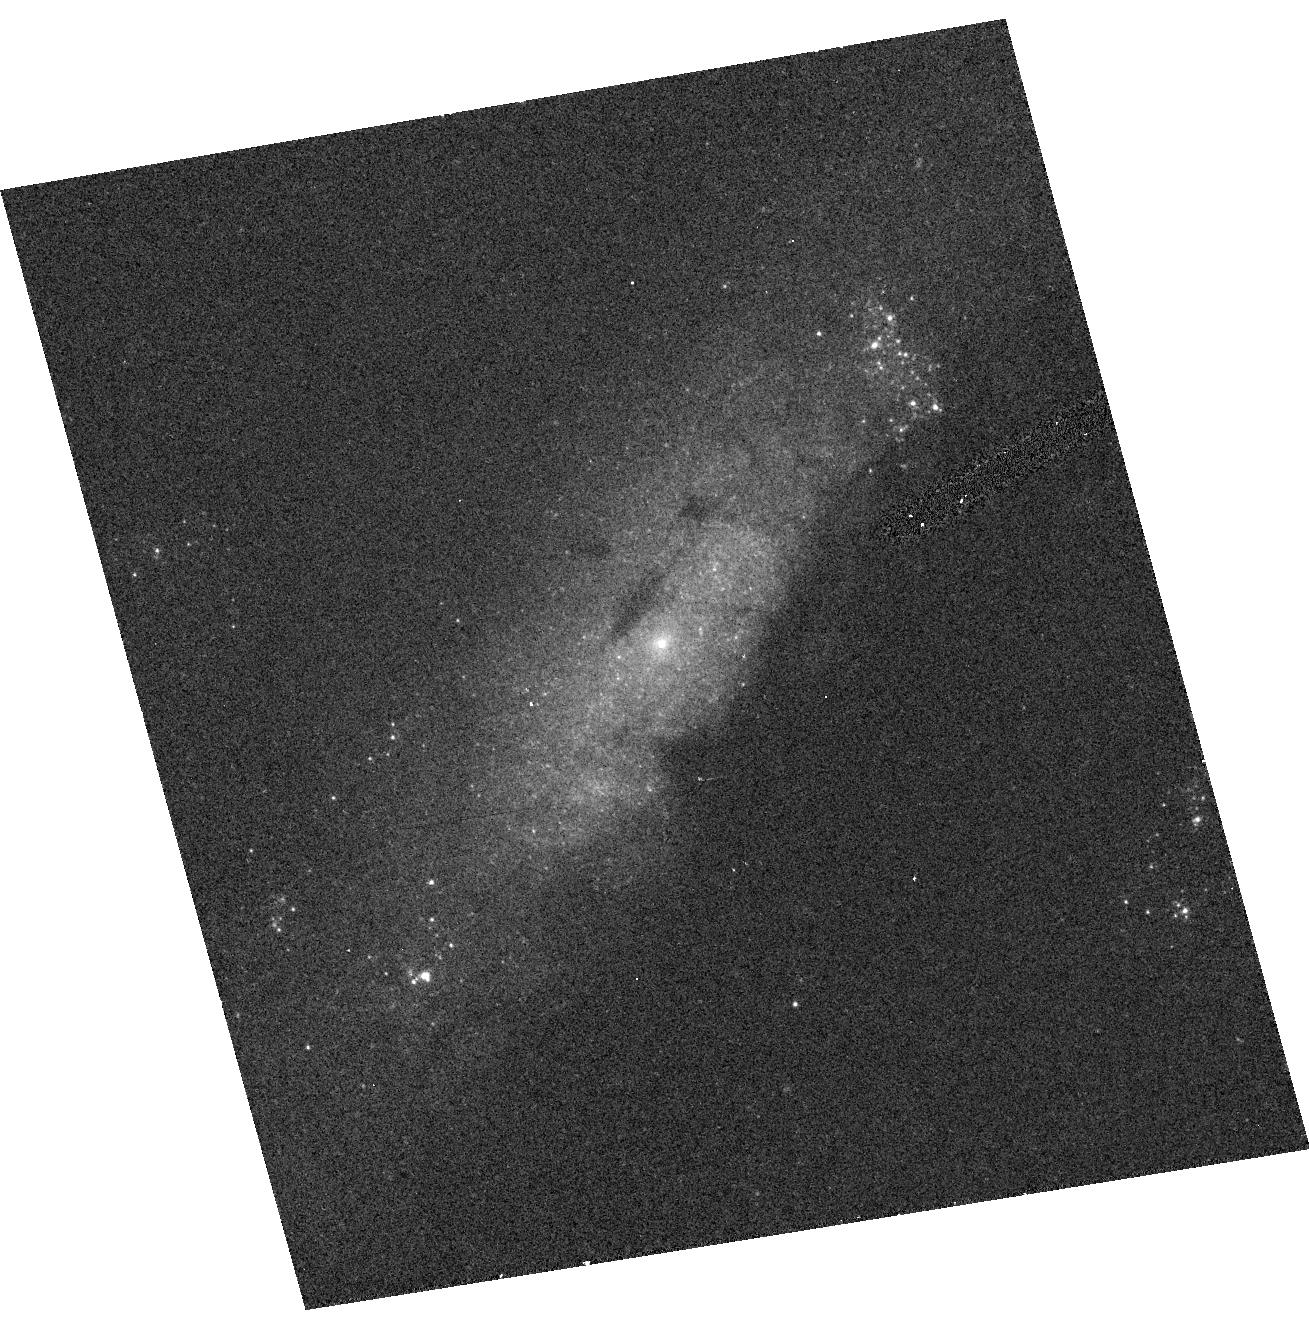
Target: NGC4258. Instrument: ACS/HRC. Filter: F330W. Exposure: 5 min. Observation ID: hst_9454_09_acs_hrc_f330w_j8ff09

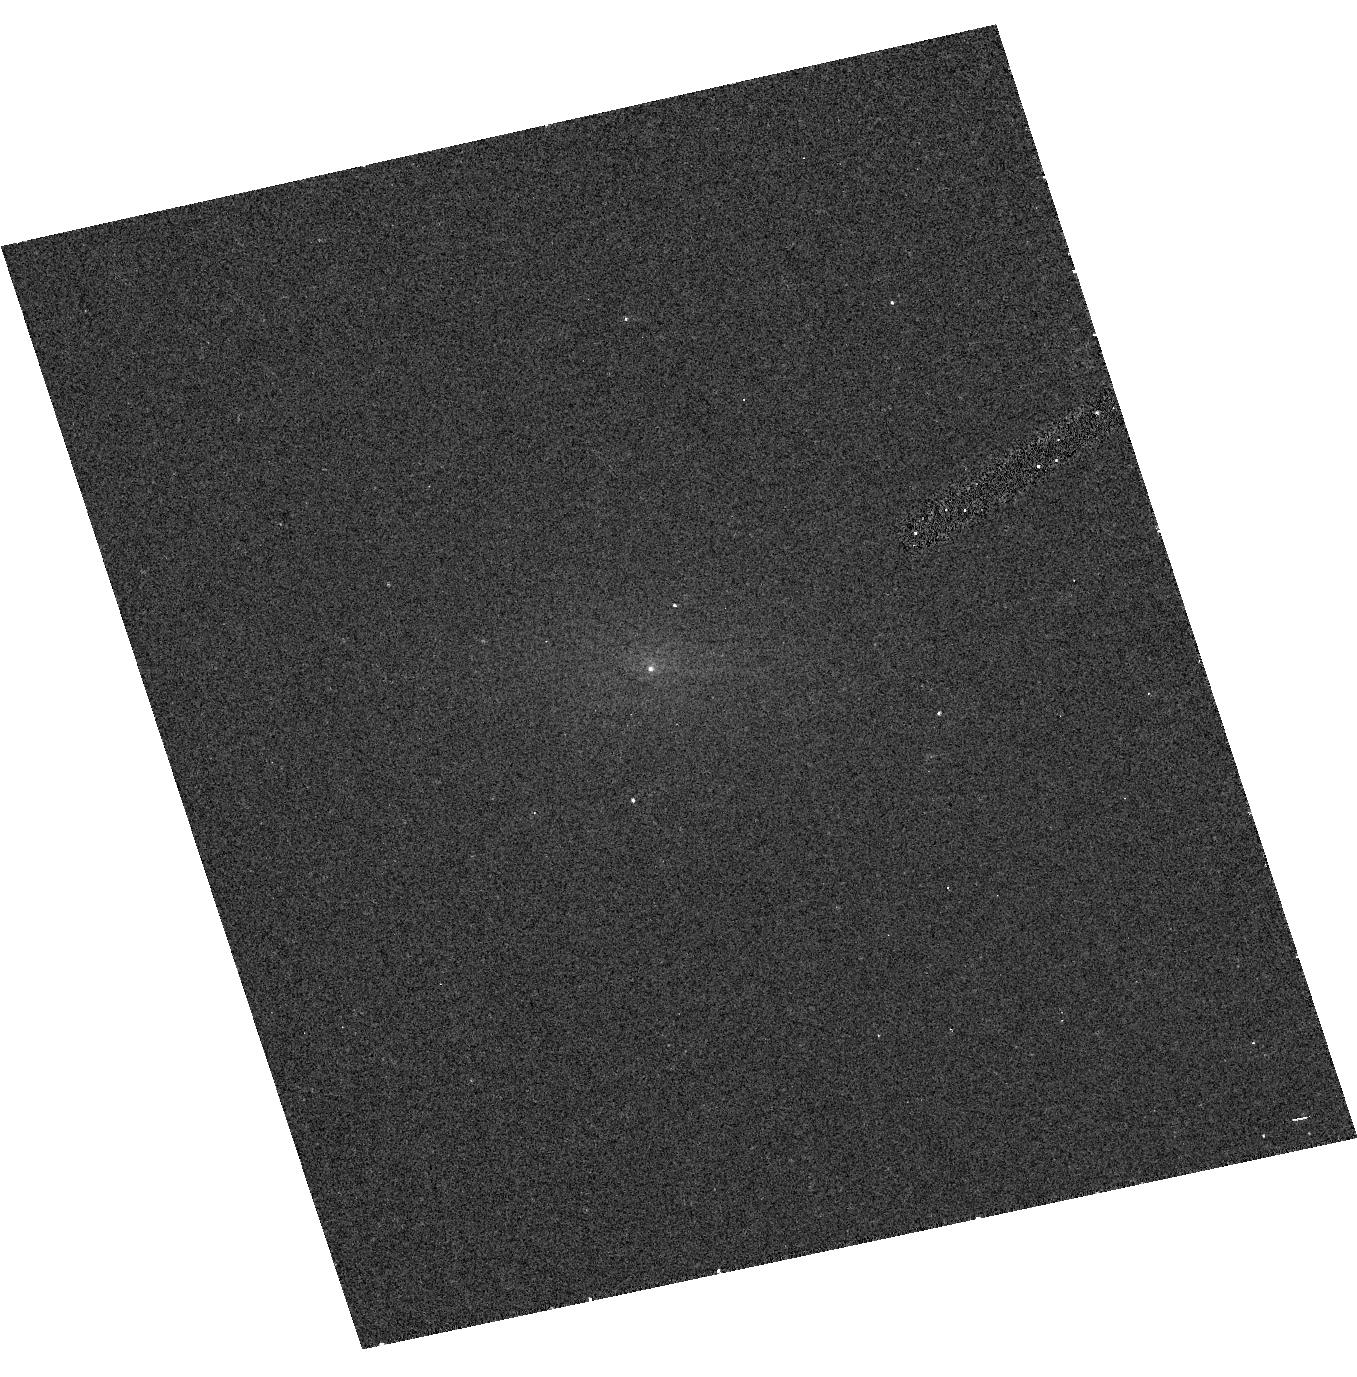
Target: NGC4594. Instrument: ACS/HRC. Filter: F250W. Exposure: 5 min. Observation ID: hst_9454_31_acs_hrc_f250w_j8ff31

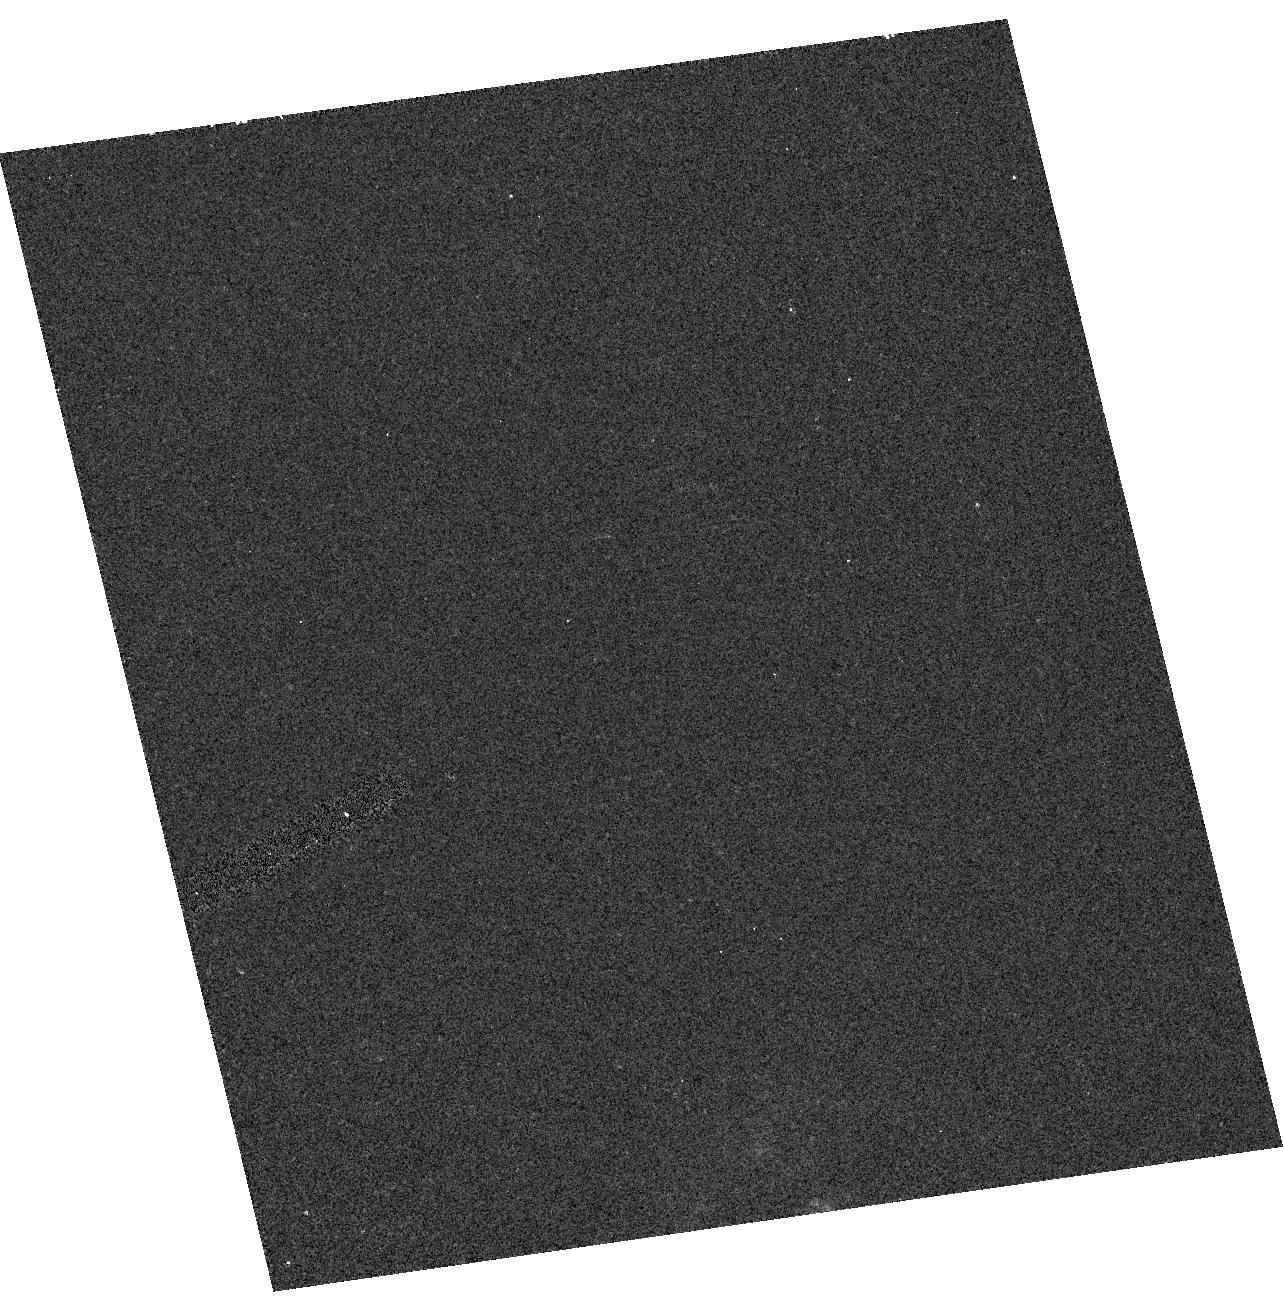
Target: NGC3642. Instrument: ACS/HRC. Filter: F250W. Exposure: 5 min. Observation ID: hst_9454_23_acs_hrc_f250w_j8ff23

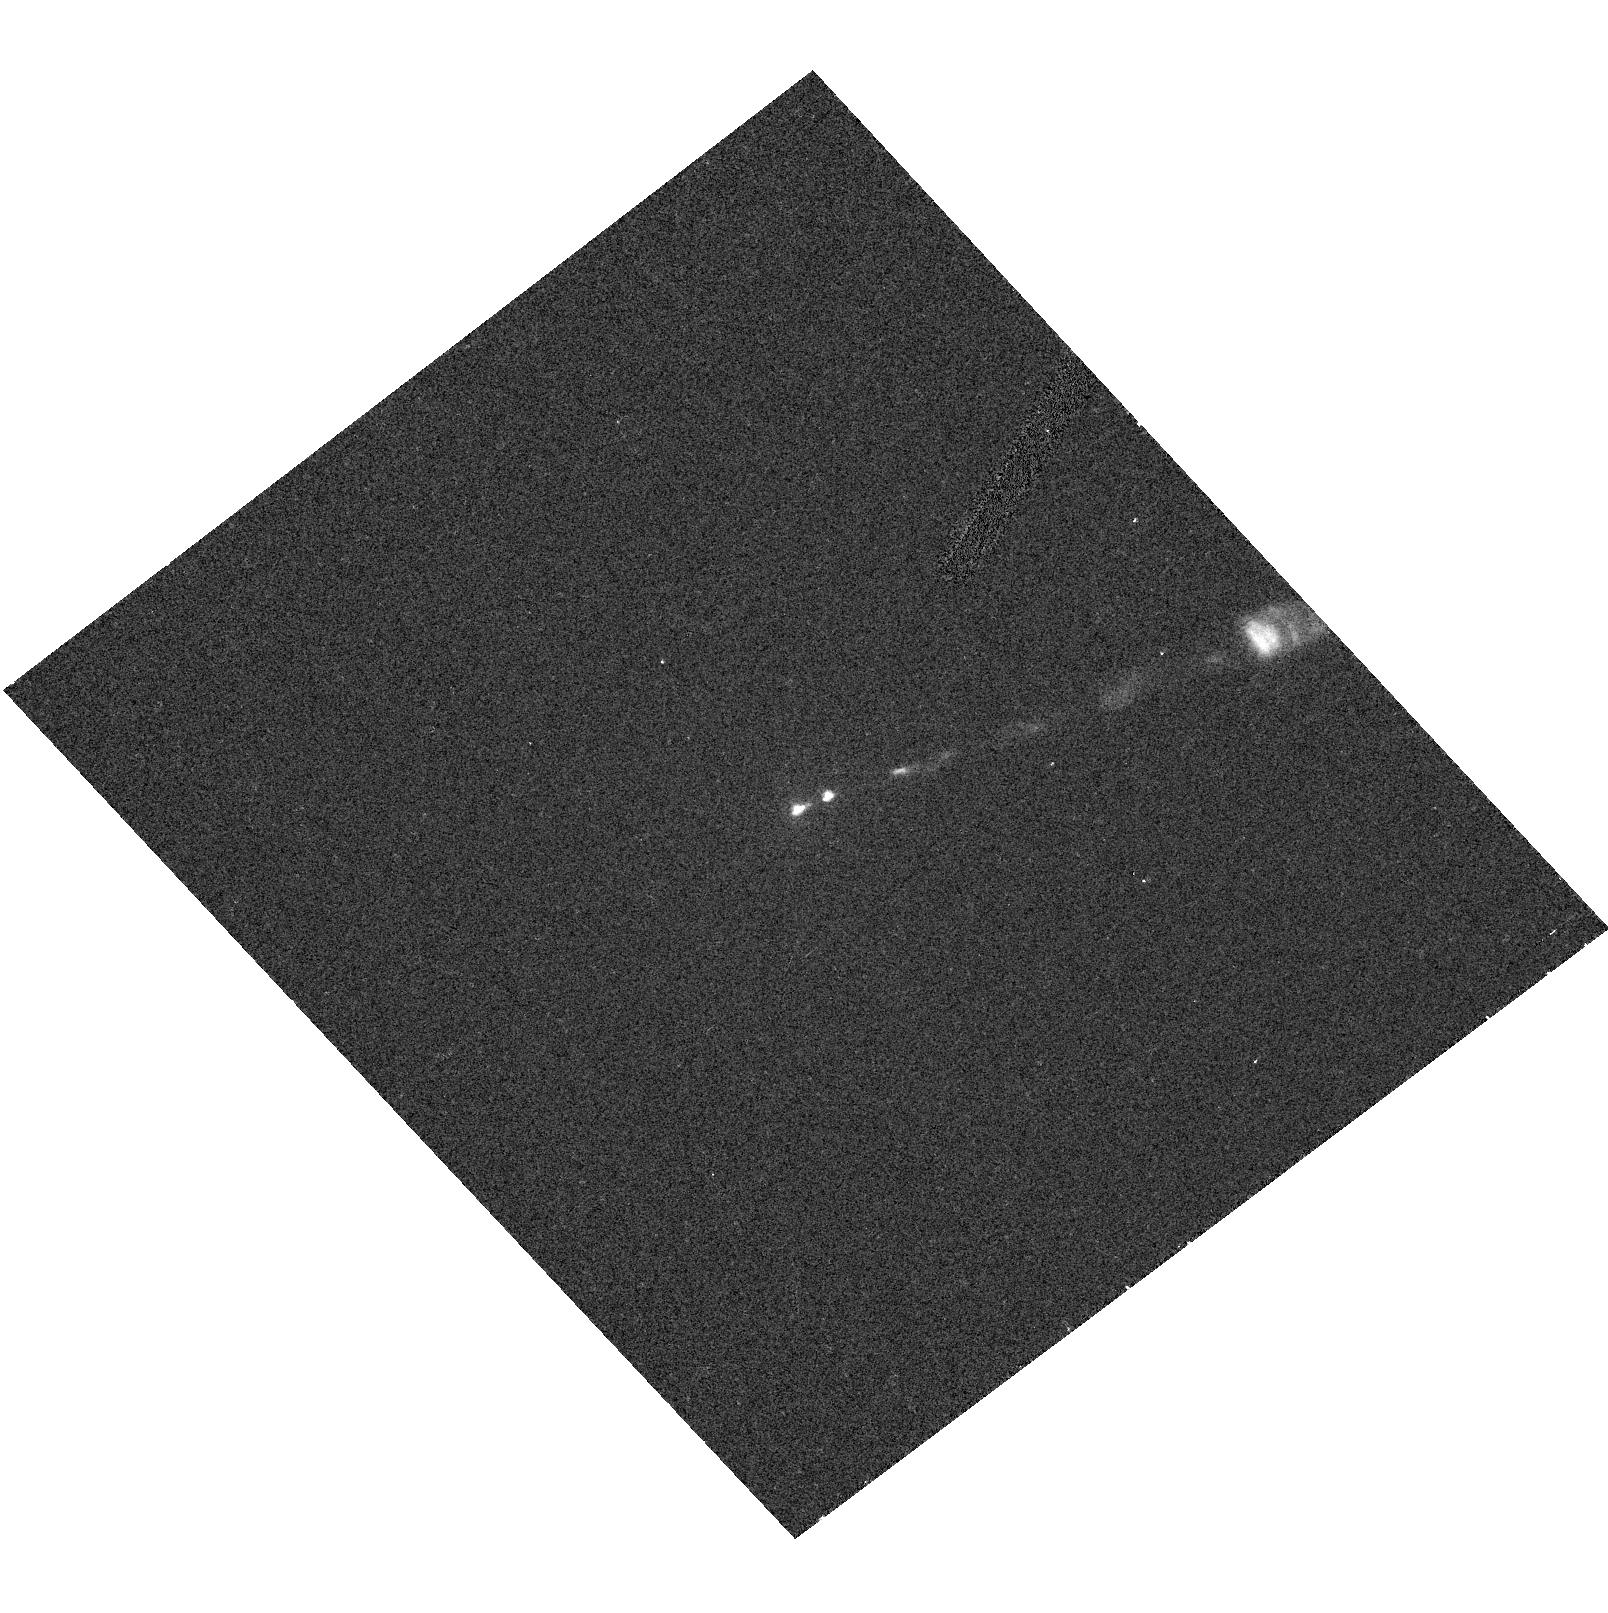
Target: M87. Instrument: ACS/HRC. Filter: F250W. Exposure: 5 min. Observation ID: hst_9454_27_acs_hrc_f250w_j8ff27

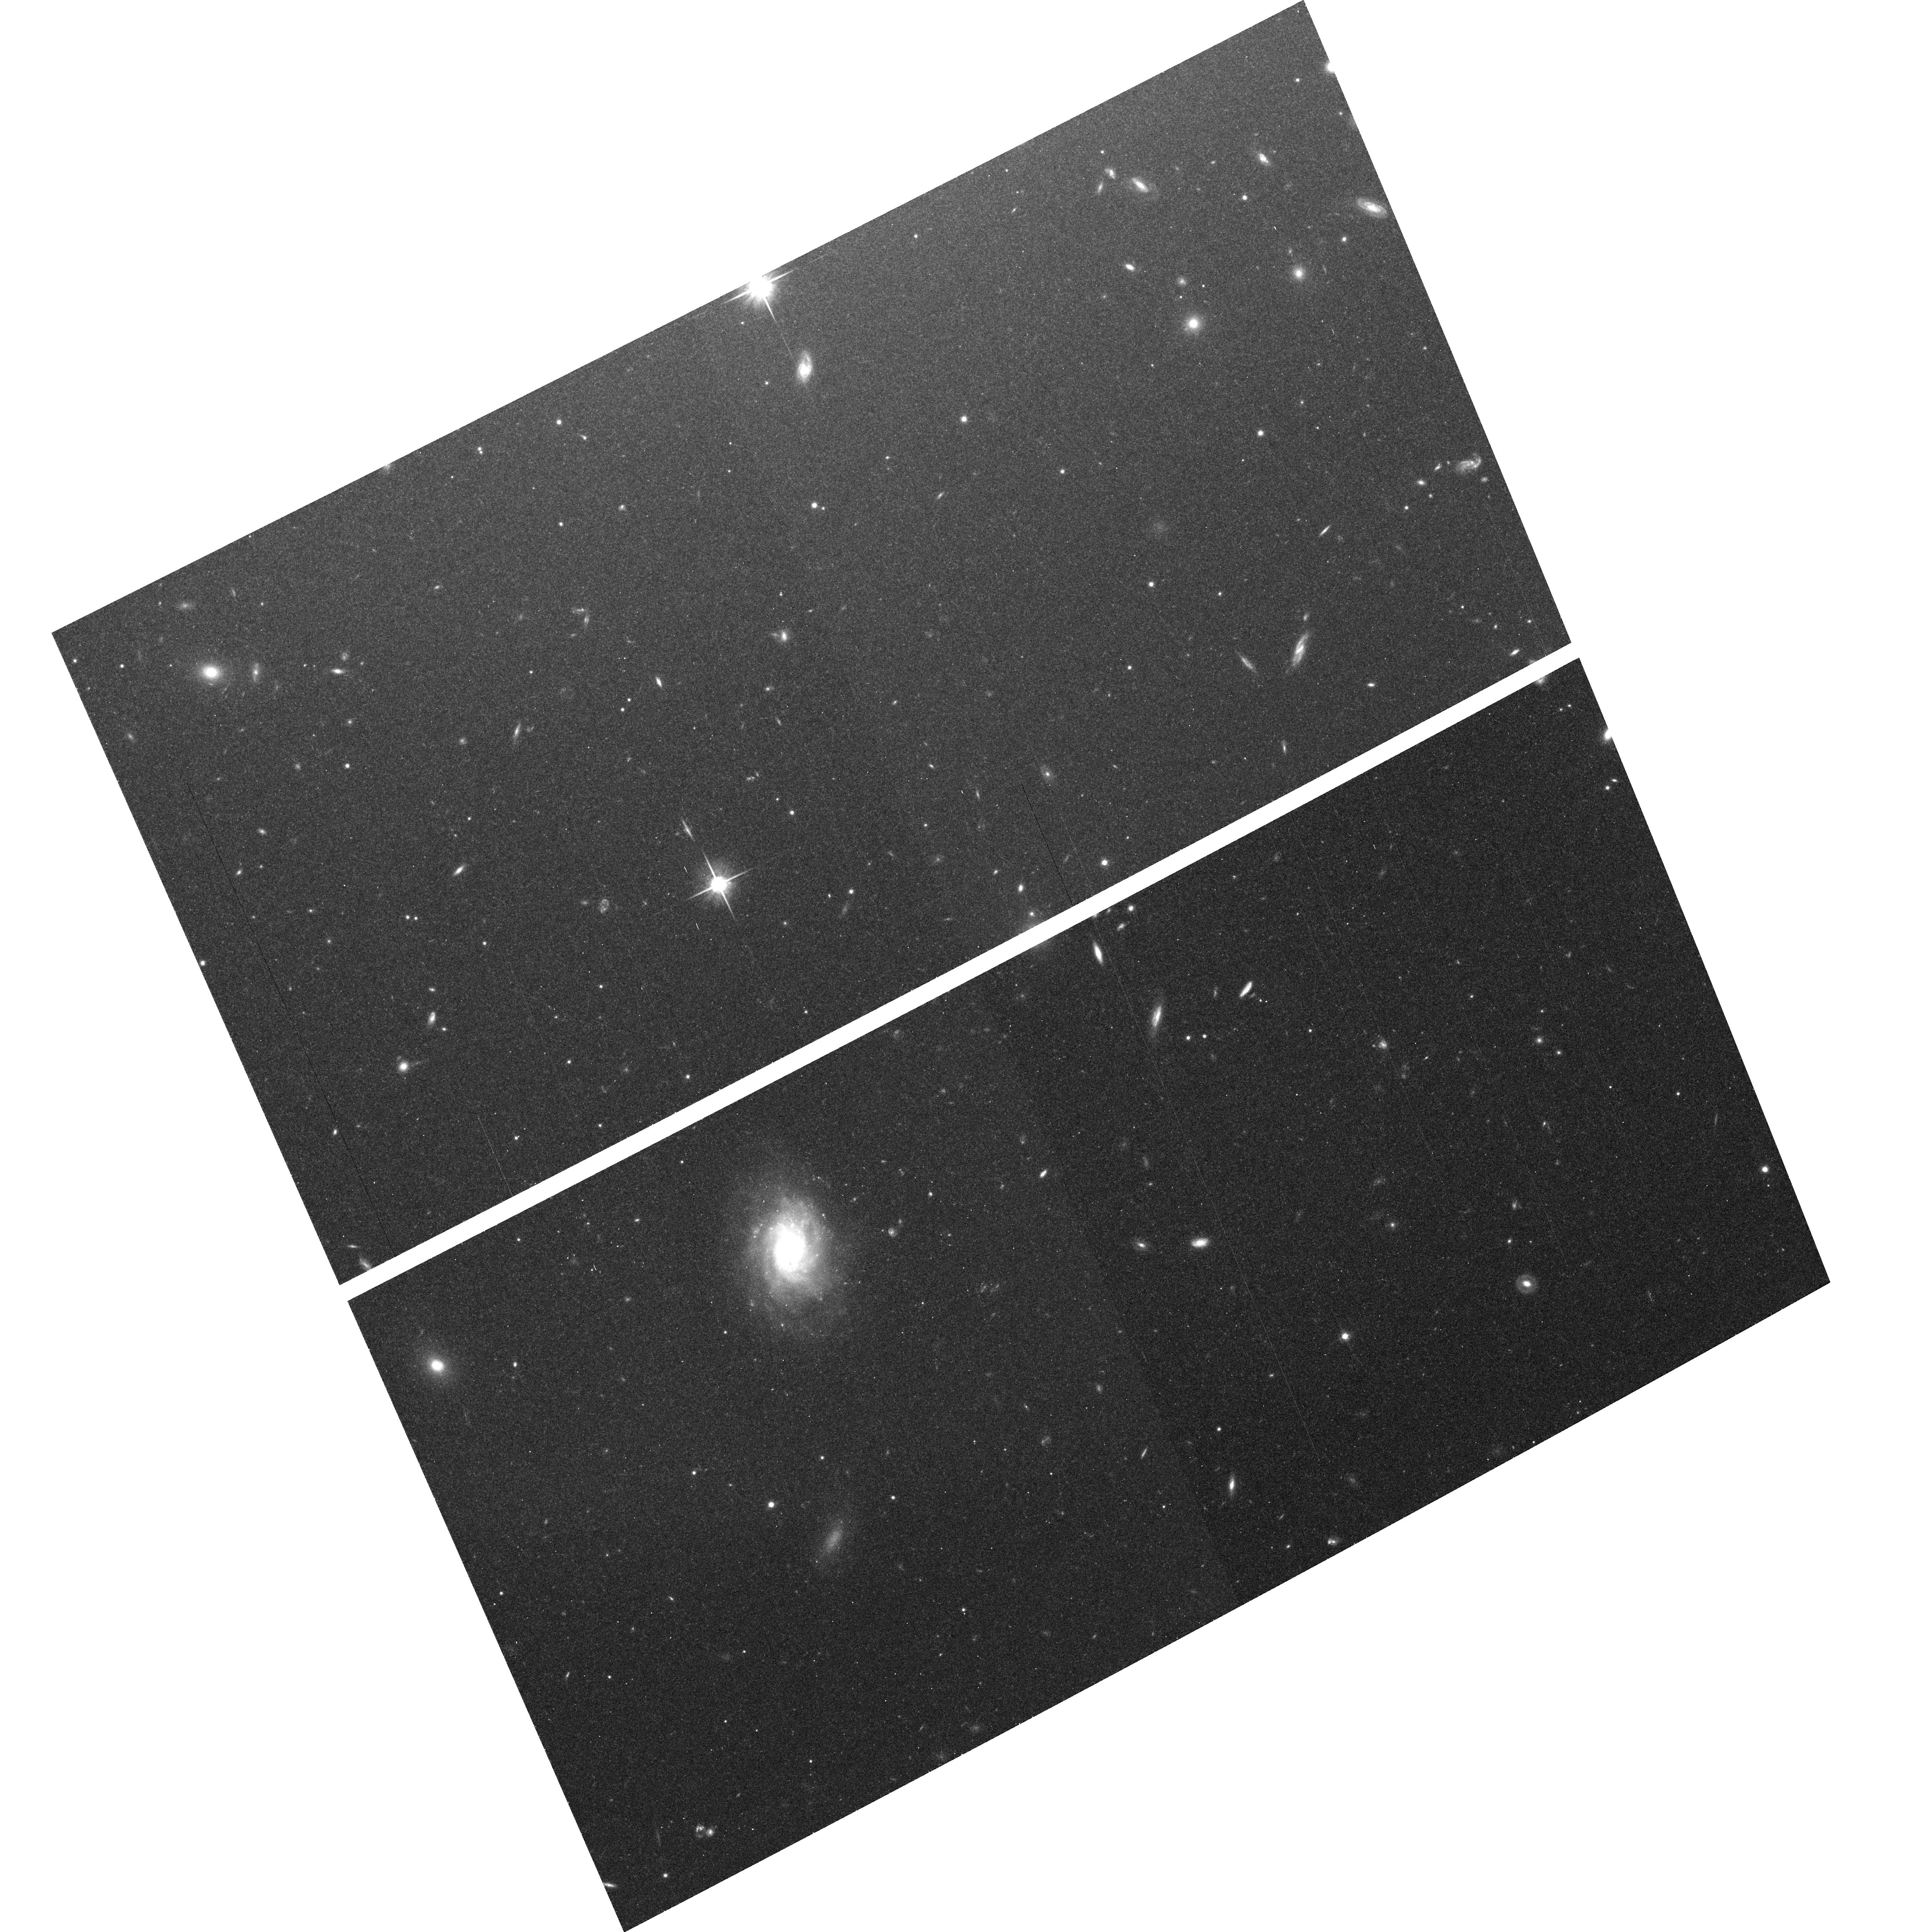
Target: field at RA 188.916°, Dec 12.556°. Instrument: ACS/WFC. Filter: F814W. Exposure: 20 min. Observation ID: hst_9454_11_acs_wfc_f814w_j8ff11

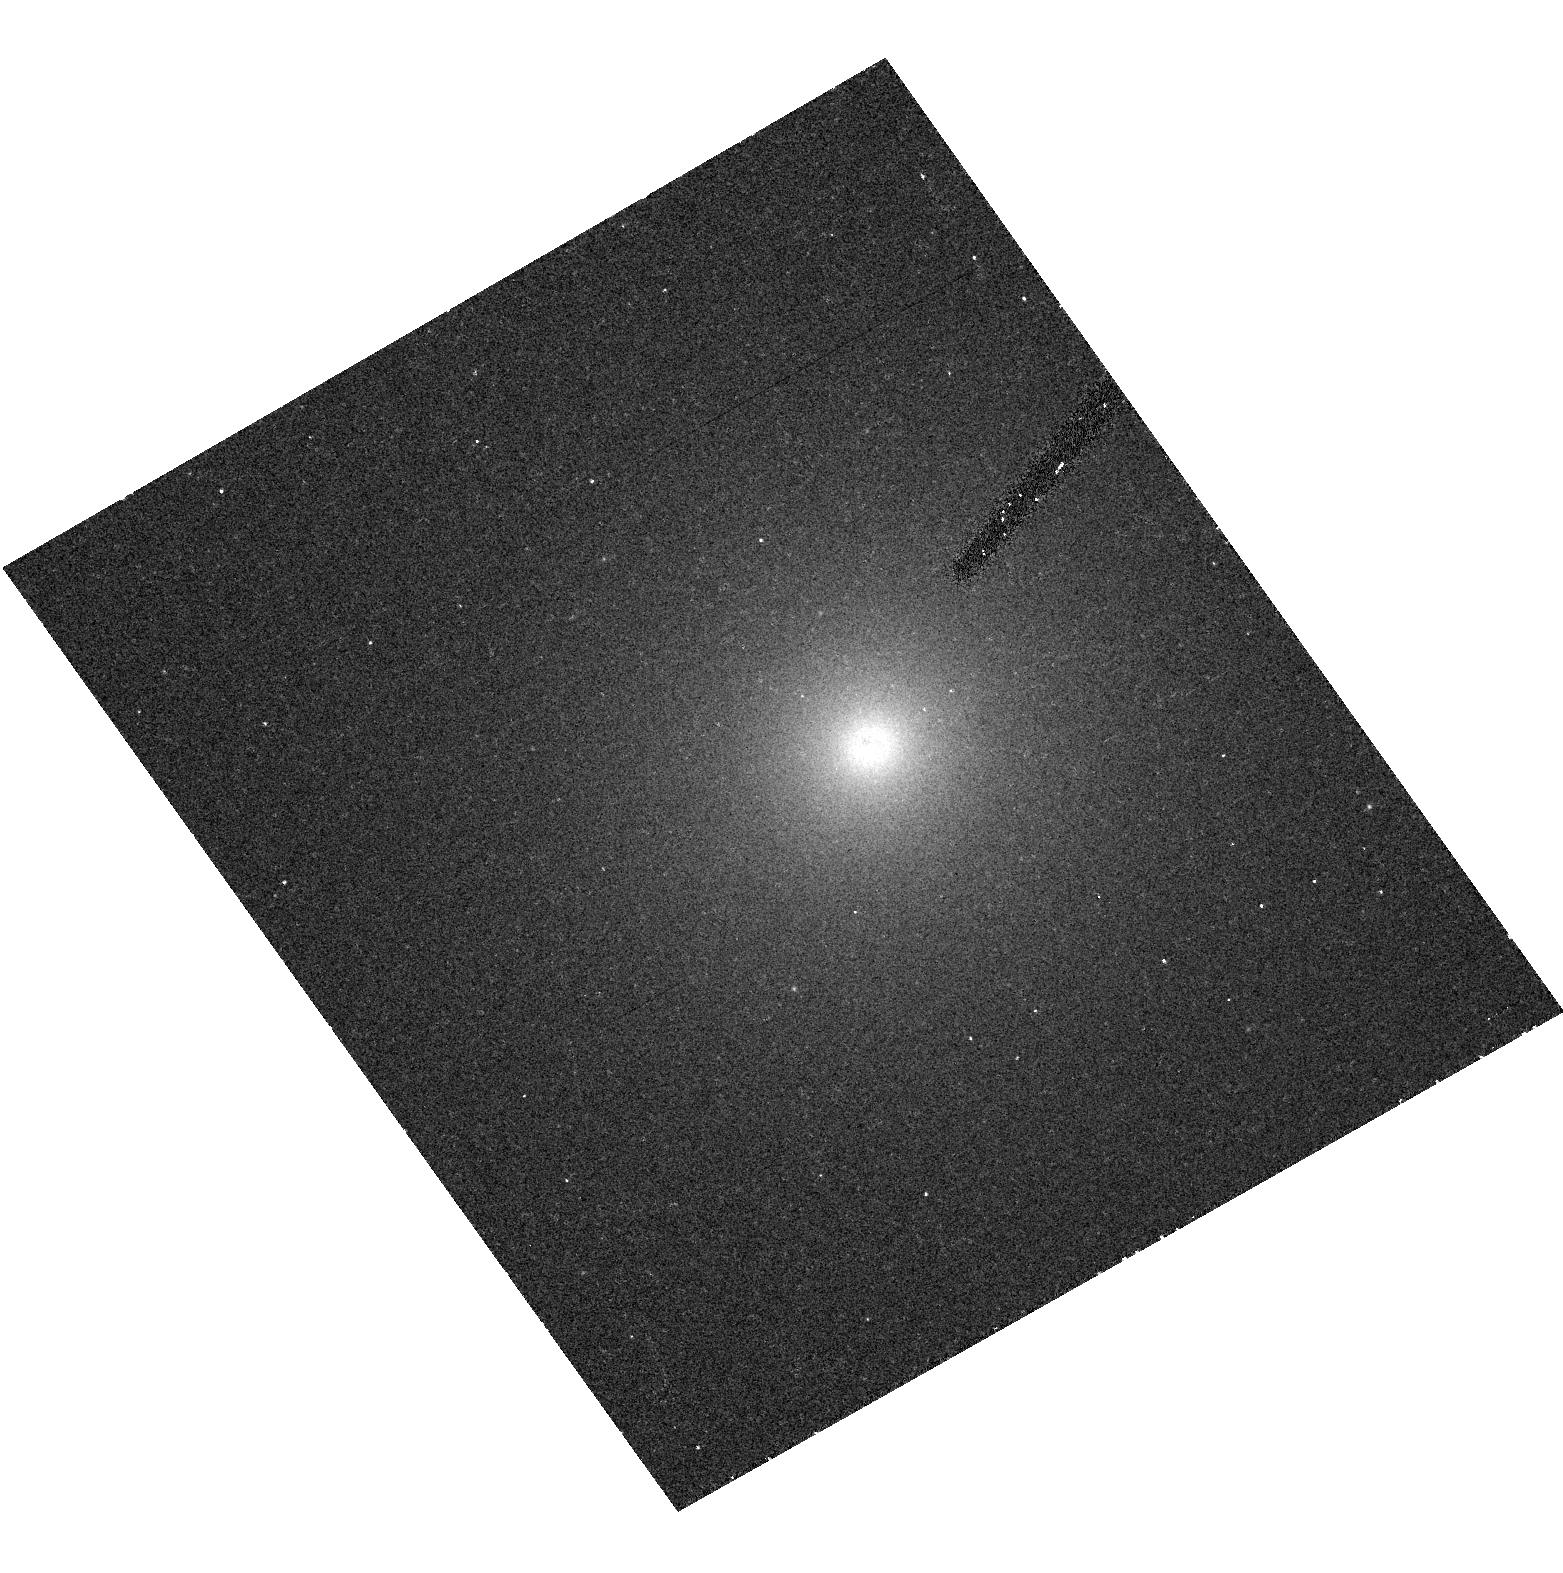
Target: NGC4552. Instrument: ACS/HRC. Filter: F330W. Exposure: 12 min. Observation ID: hst_9454_28_acs_hrc_f330w_j8ff28

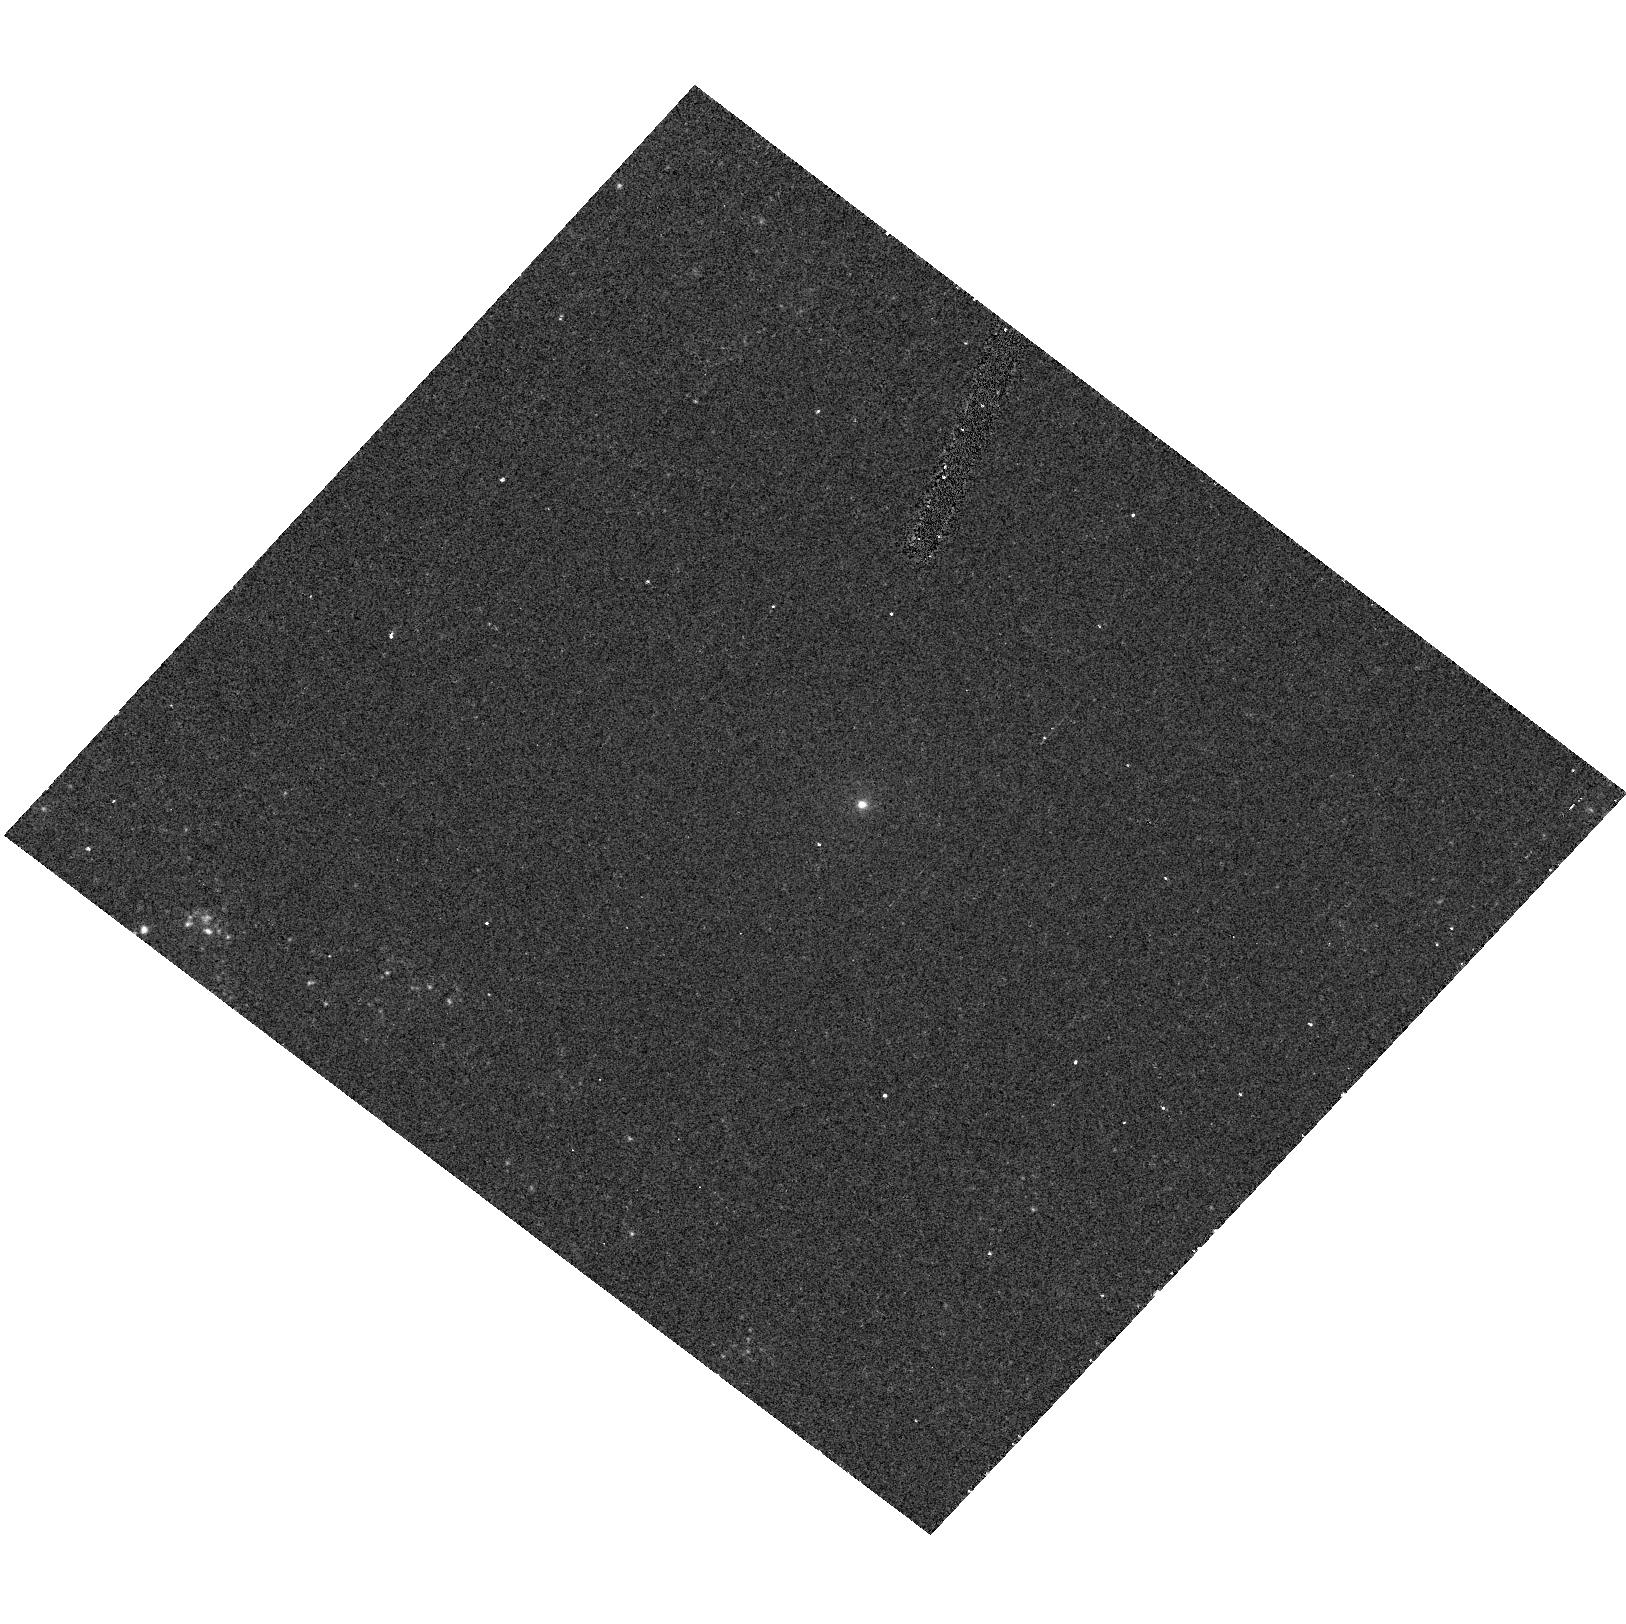
Target: NGC3486. Instrument: ACS/HRC. Filter: F250W. Exposure: 10 min. Observation ID: hst_9454_22_acs_hrc_f250w_j8ff22

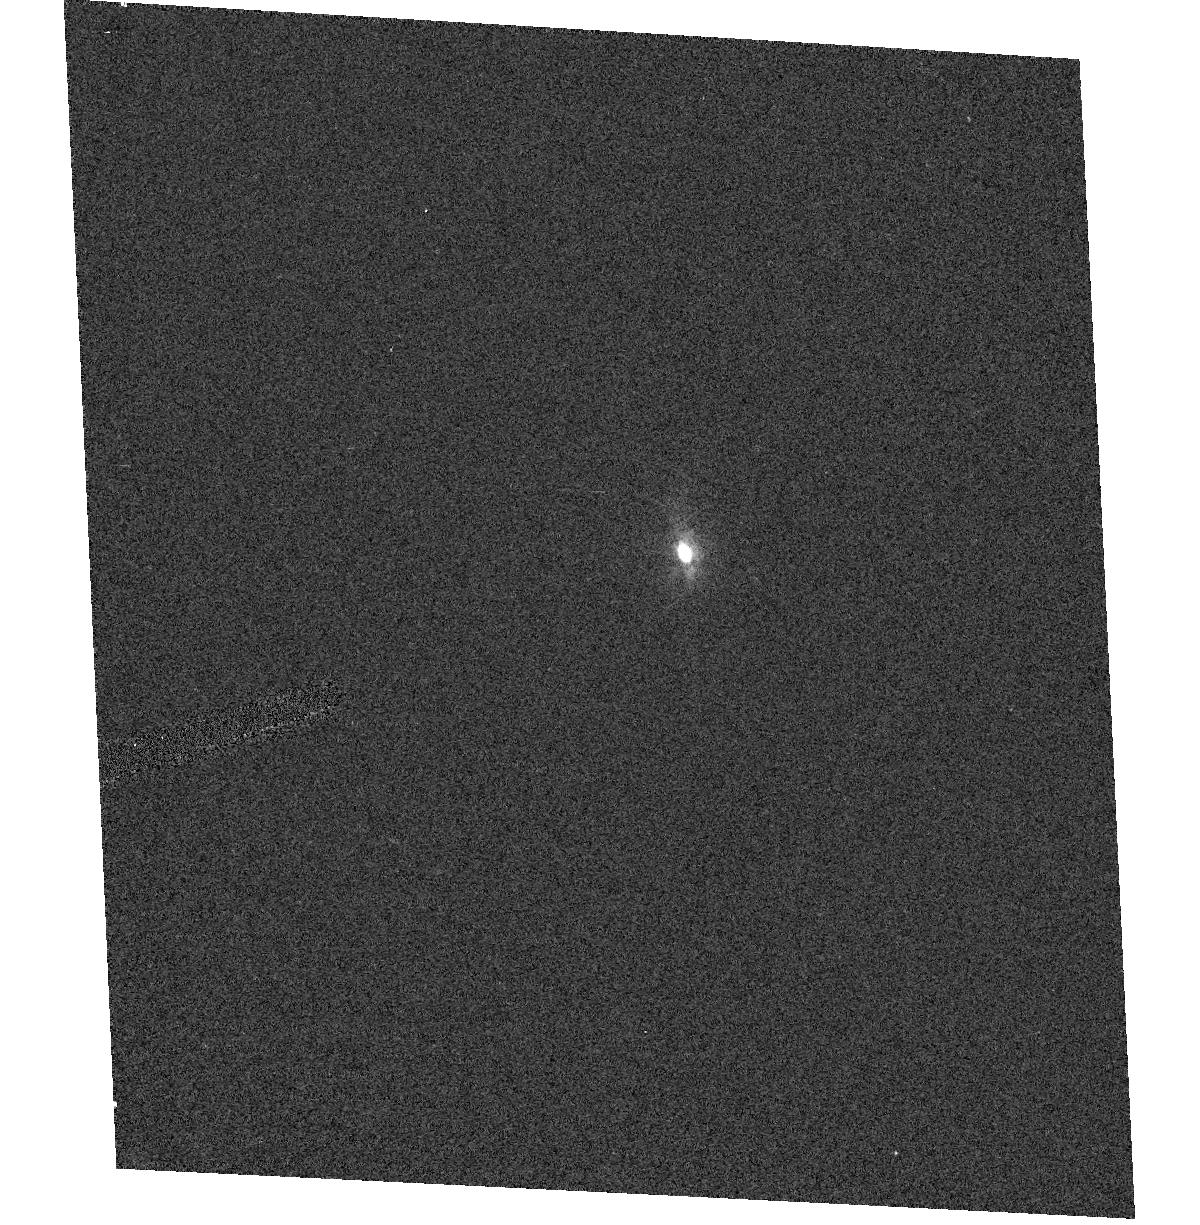
Target: NGC4569. Instrument: ACS/HRC. Filter: F250W. Exposure: 1 min. Observation ID: hst_9454_29_acs_hrc_f250w_j8ff29

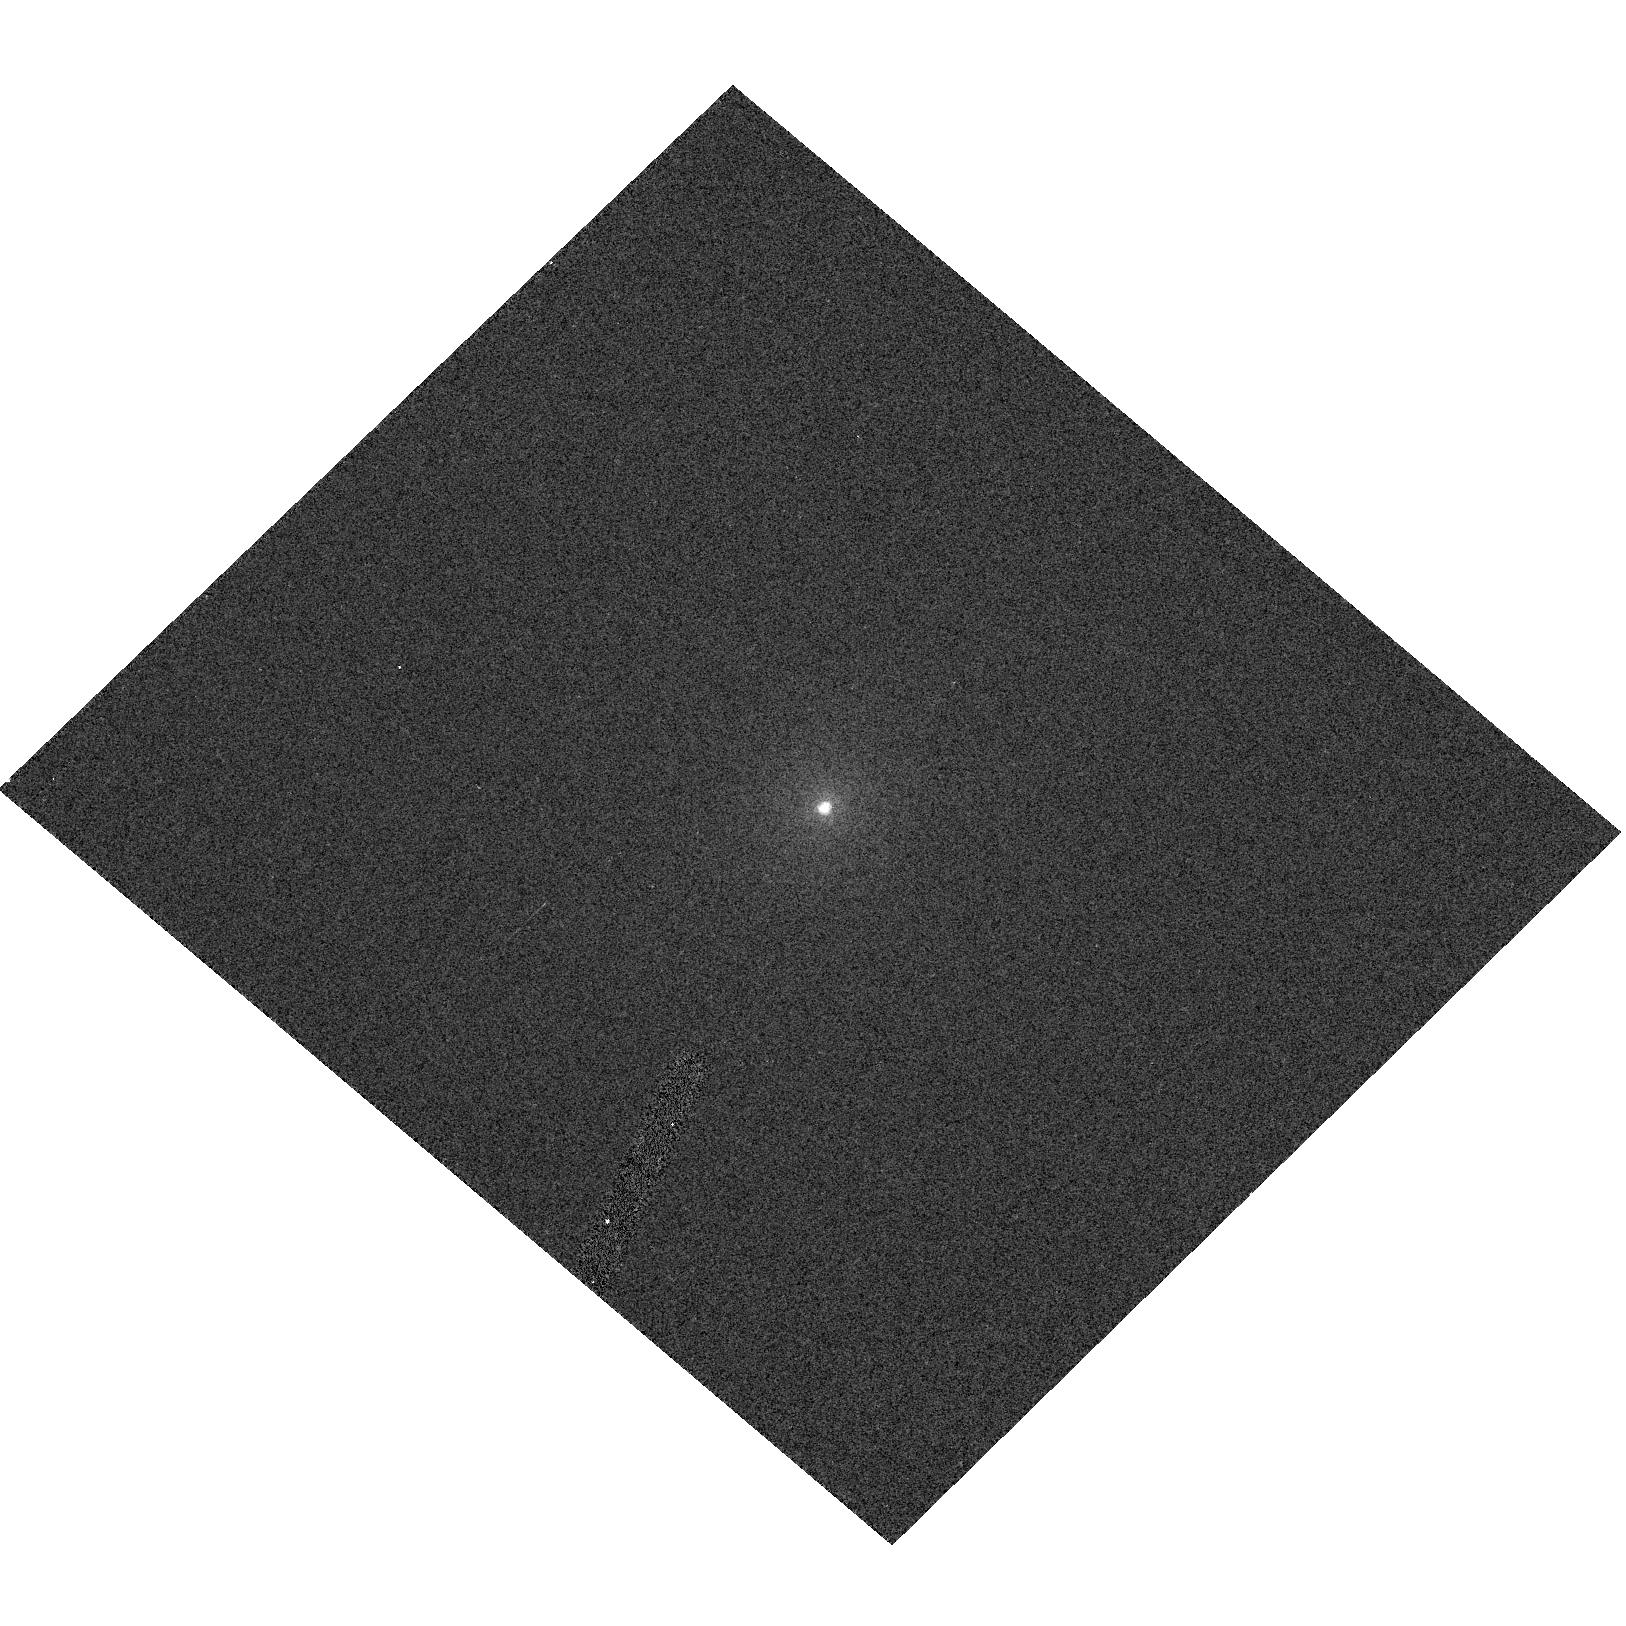
Target: NGC3998. Instrument: ACS/HRC. Filter: F330W. Exposure: 1 min. Observation ID: hst_9454_24_acs_hrc_f330w_j8ff24

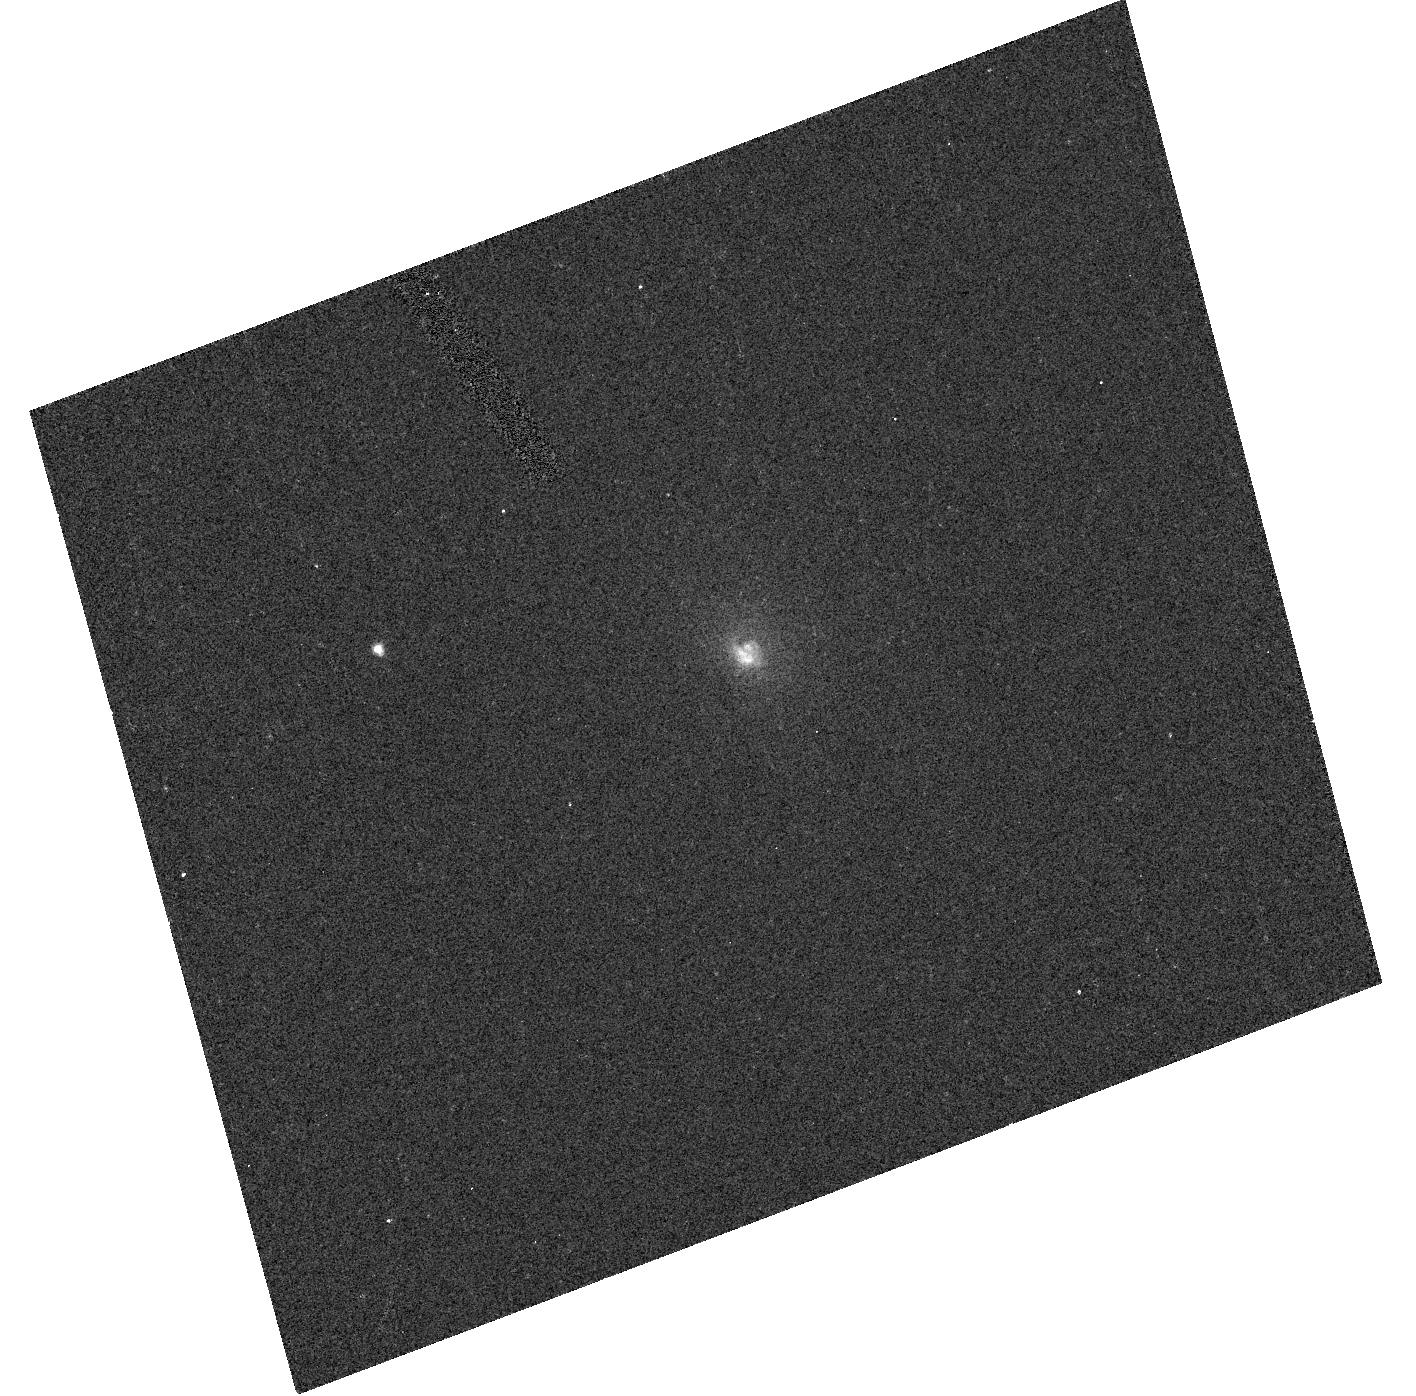
Target: NGC6500. Instrument: ACS/HRC. Filter: F330W. Exposure: 5 min. Observation ID: hst_9454_68_acs_hrc_f330w_j8ff68

The Nature of the UV Continuum in LINERs: A Variability Test (PI: Maoz, Dan)

LINERs may be the most common AGNs, and the signposts of accretion onto the massive black holes present in most galaxies. However, the LINER spectrum is the result of UV excitation, and, in at least some LINERs, a nuclear cluster of hot stars, rather than an AGN, dominates the energetics in the UV. Thus, it is still unknown if the UV continuum, or the optical emission lines it excites, have anything to do with an AGN. The demographics and accretion physics of low-luminosity AGNs hinge on this question. We propose to search for variability in a sample of 17 LINERs with compact UV nuclei. Variability can reveal an AGN component in the UV continuum, even when its light is not dominant. We will test systematically the handful of non-definitive reports of UV variability, and potentially quantify the AGN contribution to the UV emission. Variability in all or most objects will be strong evidence that LINERs mark dormant AGNs in most galaxies. Alternatively, a general null detection of variability will suggest that, even in LINERs with additional AGN signatures, the UV continuum is stellar in origin. Contemporaneous monitoring with the VLA/VLBA of 11 objects which have radio cores (five of which we already know are radio-variable) will reveal the relations between UV and radio variations. The UV-variable objects will be targeted for future, better-sampled, monitoring.